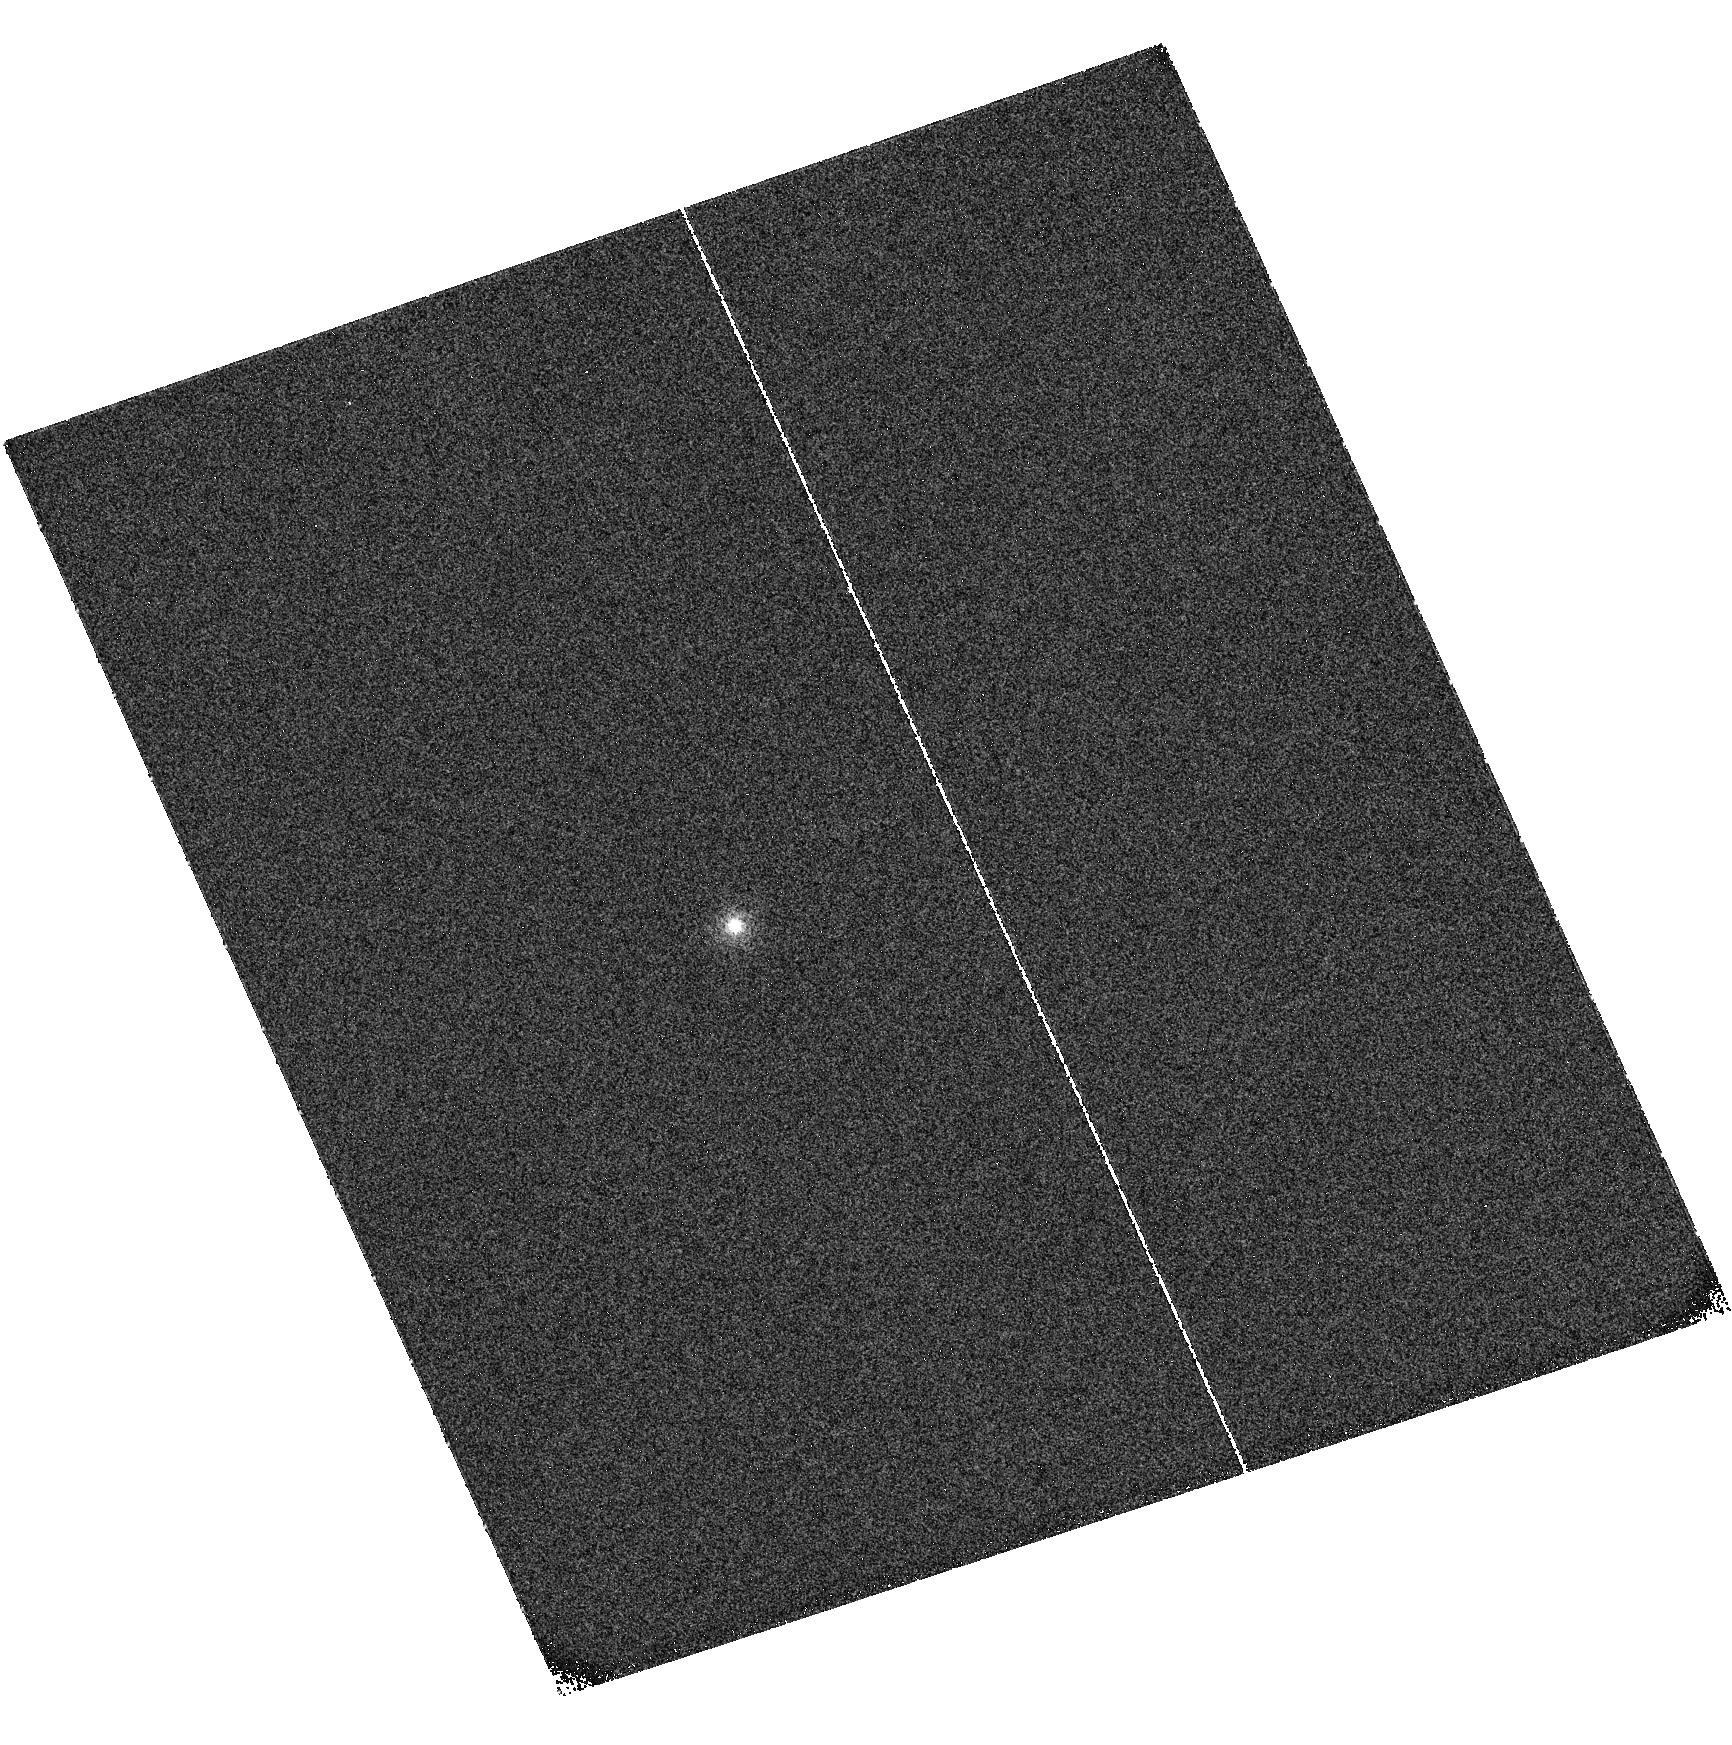
Target: 1H0707-495
Instrument: ACS/SBC
Filter: F122M
Exposure: 3 min
Observation ID: hst_10125_03_acs_sbc_f122m_j8yc03

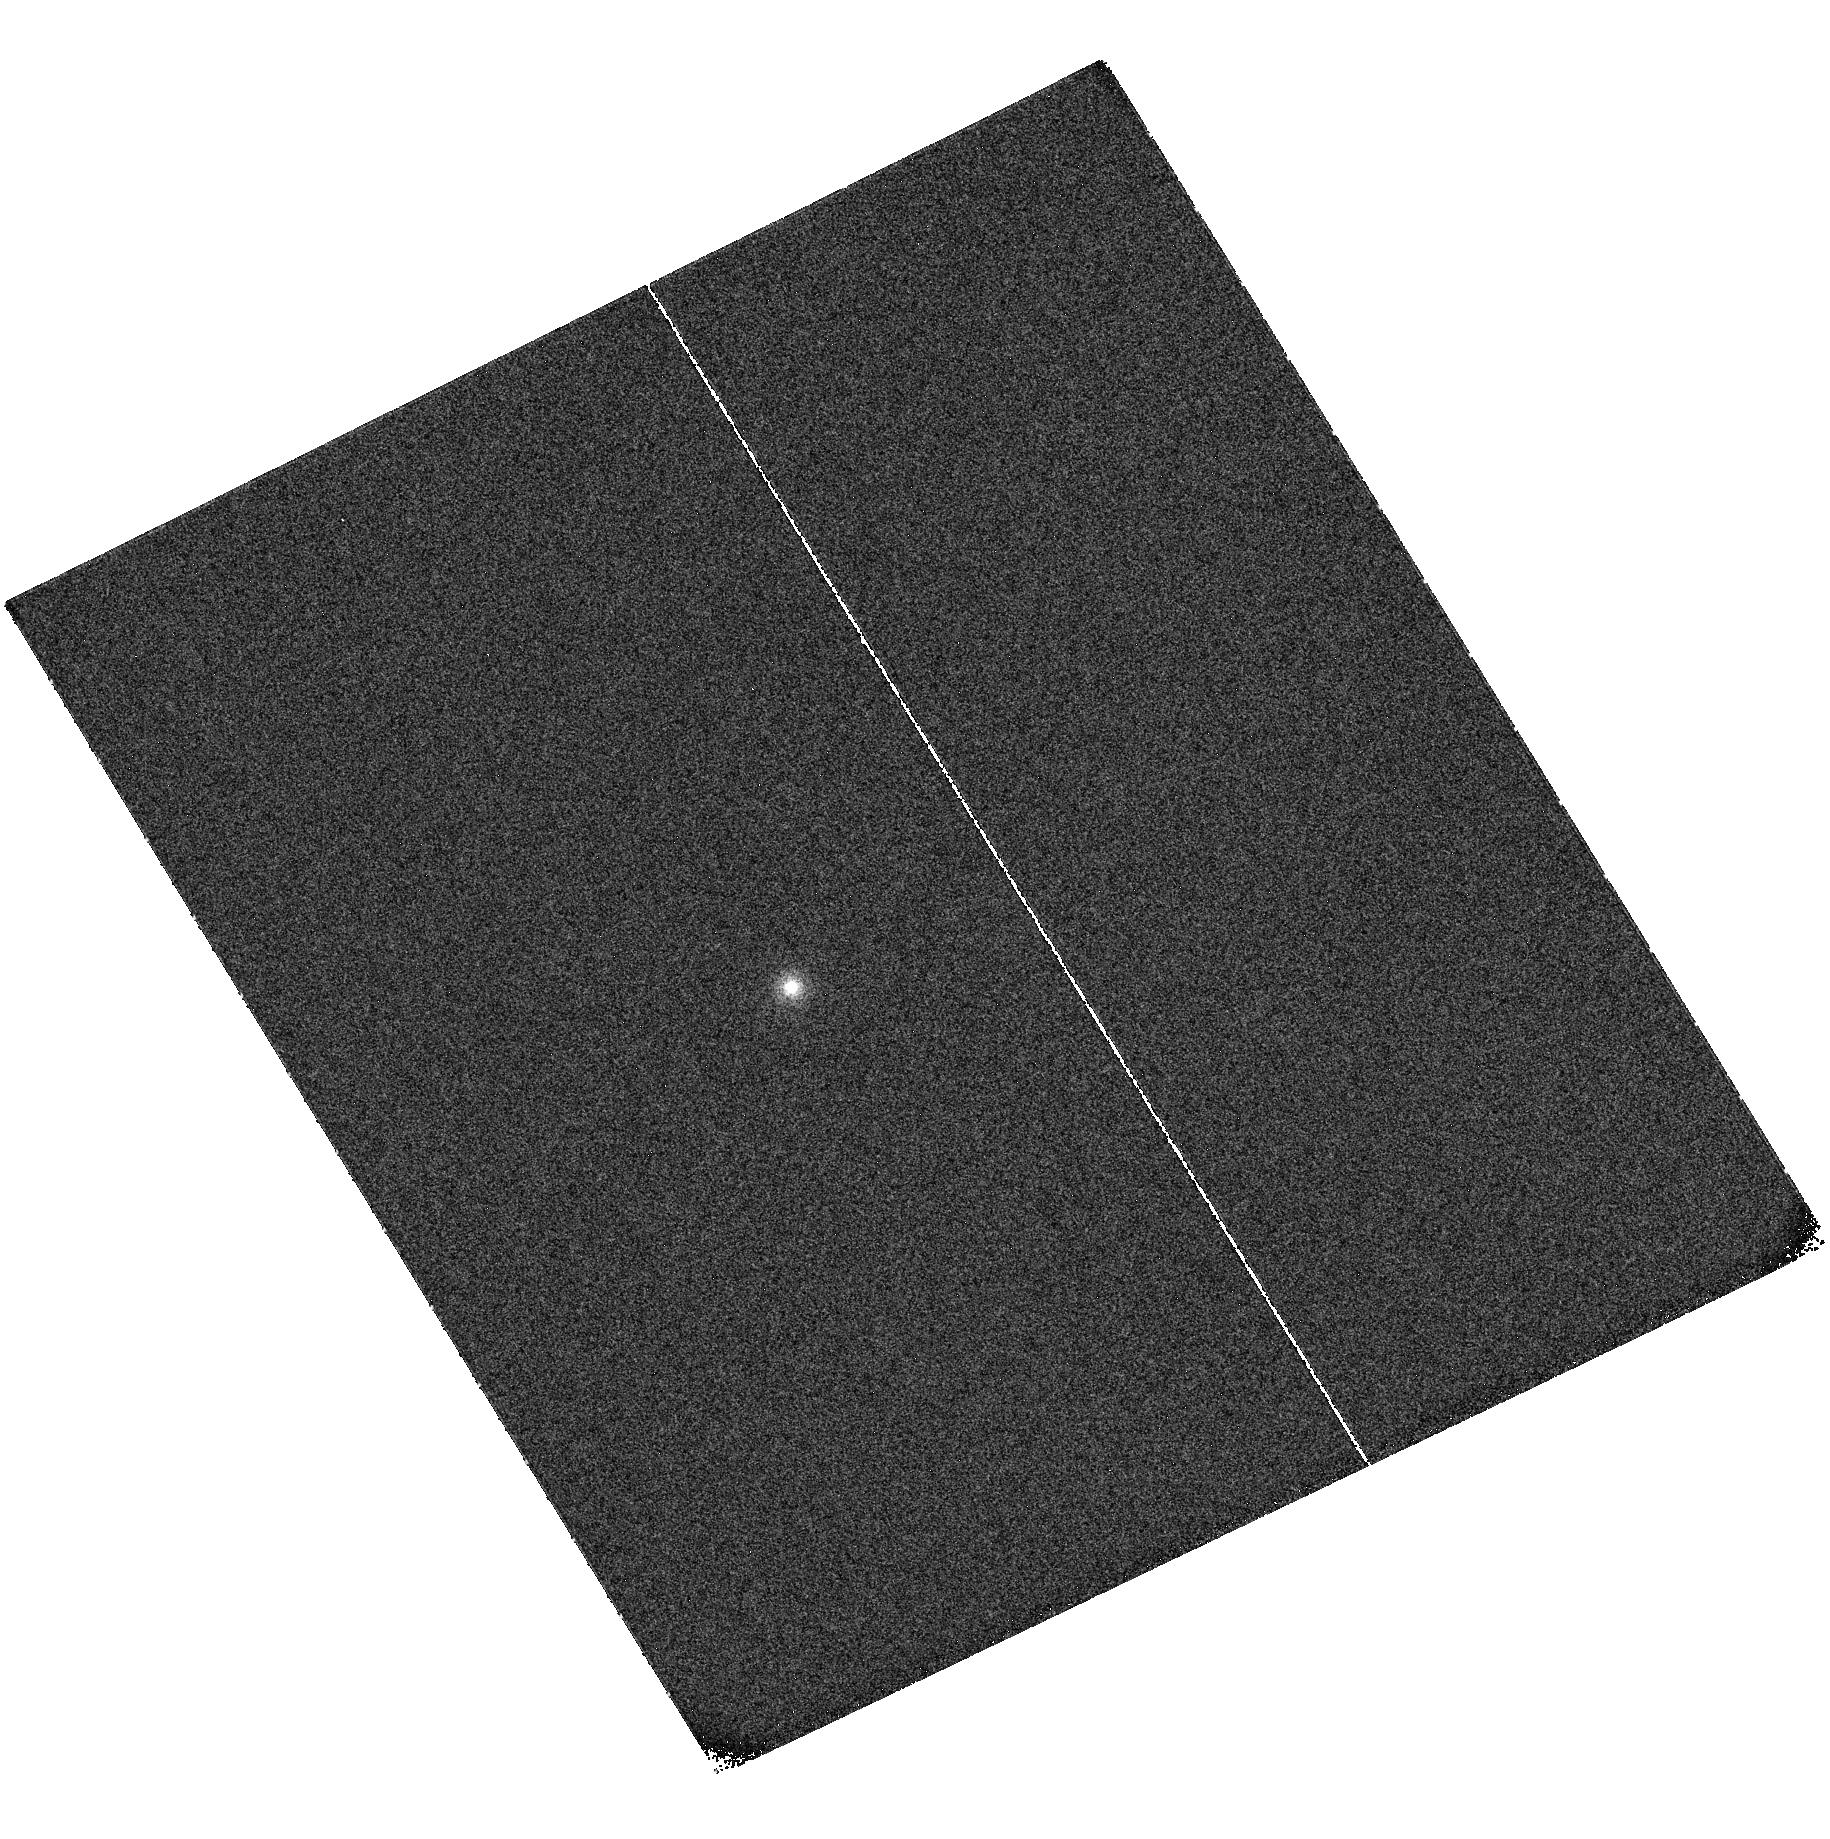
Target: 1H0707-495
Instrument: ACS/SBC
Filter: F122M
Exposure: 3 min
Observation ID: hst_10125_02_acs_sbc_f122m_j8yc02

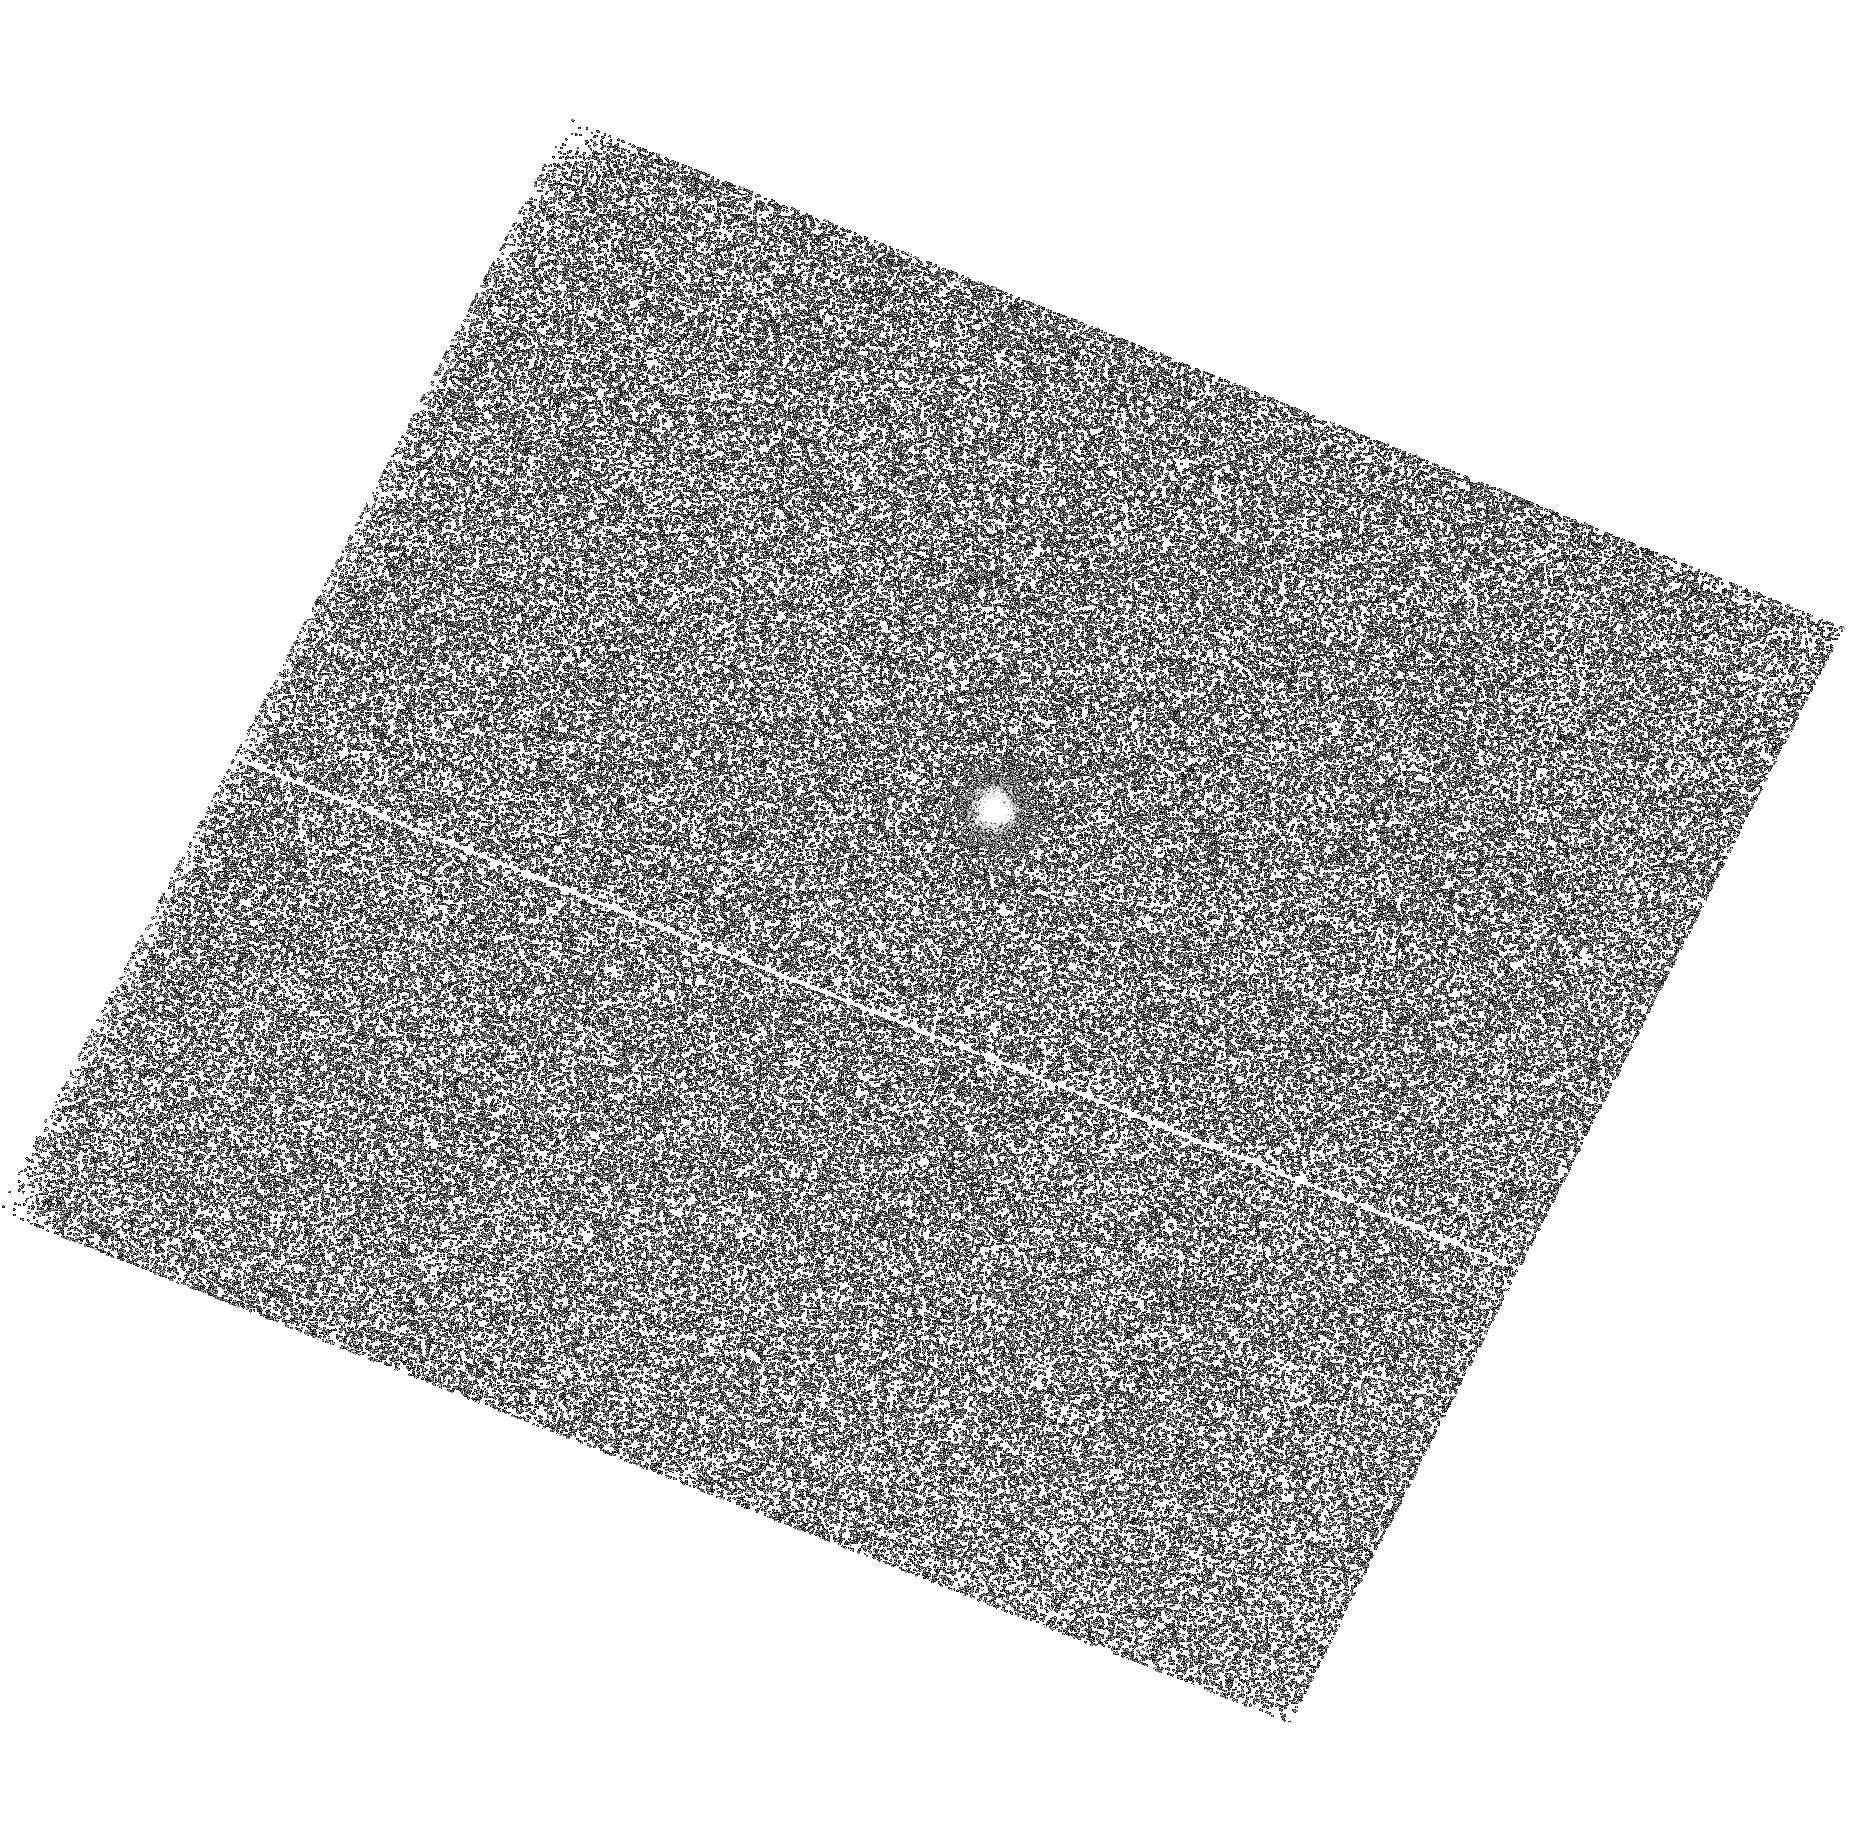
Target: 1H0707-495
Instrument: ACS/SBC
Filter: F122M
Exposure: 3 min
Observation ID: hst_10125_01_acs_sbc_f122m_j8yc01

Where is the Wind in 1H0707-495? (PI: Leighly, Karen Marie)

We propose three observations using HST STIS of the narrow-line Seyfert 1 galaxy 1H 0707-495 to be coordinated with already-approved deep exposures using FUSE. A previous HST observation of 1H 0707-495 revealed strongly blueshifted high-ionization lines, suggesting an origin in an outflowing wind. Detailed photoionization modeling reveals that the wind line fluxes and ratios are consistent with two solutions: a high-density, high-column solution, originating close to the central engine, and a low-density, low-column solution, located much further out. These two locations, interestingly, correspond to those predicted by two different physical models for winds in AGNs. We can differentiate between these models by observing emission line variability on two time scales, and examining relative variability of OVI obtained by FUSE and CIV and other lines obtained by HST. We will also look for profile variability, constrain velocity ionization stratification through a detailed study of the profiles, and investigate metallicity, which has been suggested to be high in NLS1s. This program, requiring only a modest amount of time, is expected to make significant contributions to our understanding of outflows in AGN, and the structure, origin and metallicity of the broad-line region.